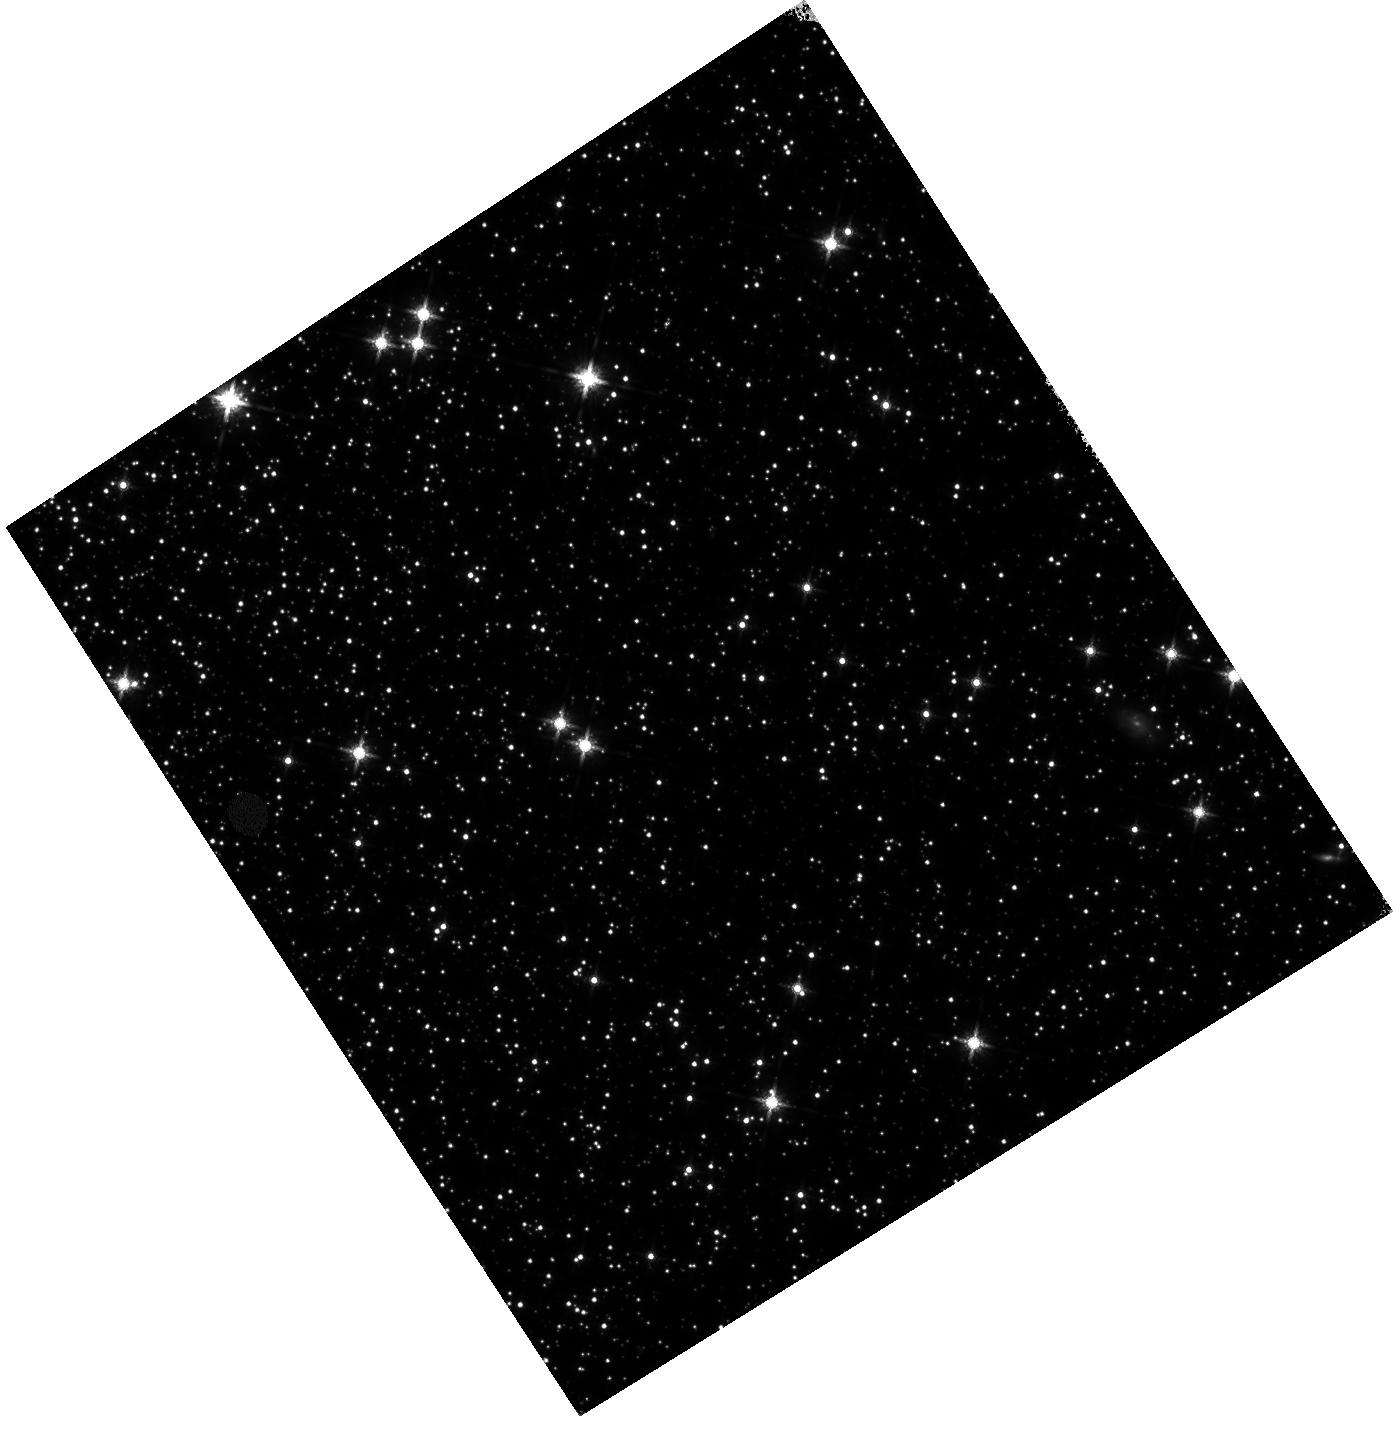
Target: 47TUC. Instrument: WFC3/IR. Filter: F160W. Exposure: 9 min. Observation ID: hst_13563_02_wfc3_ir_f160w_icfh02

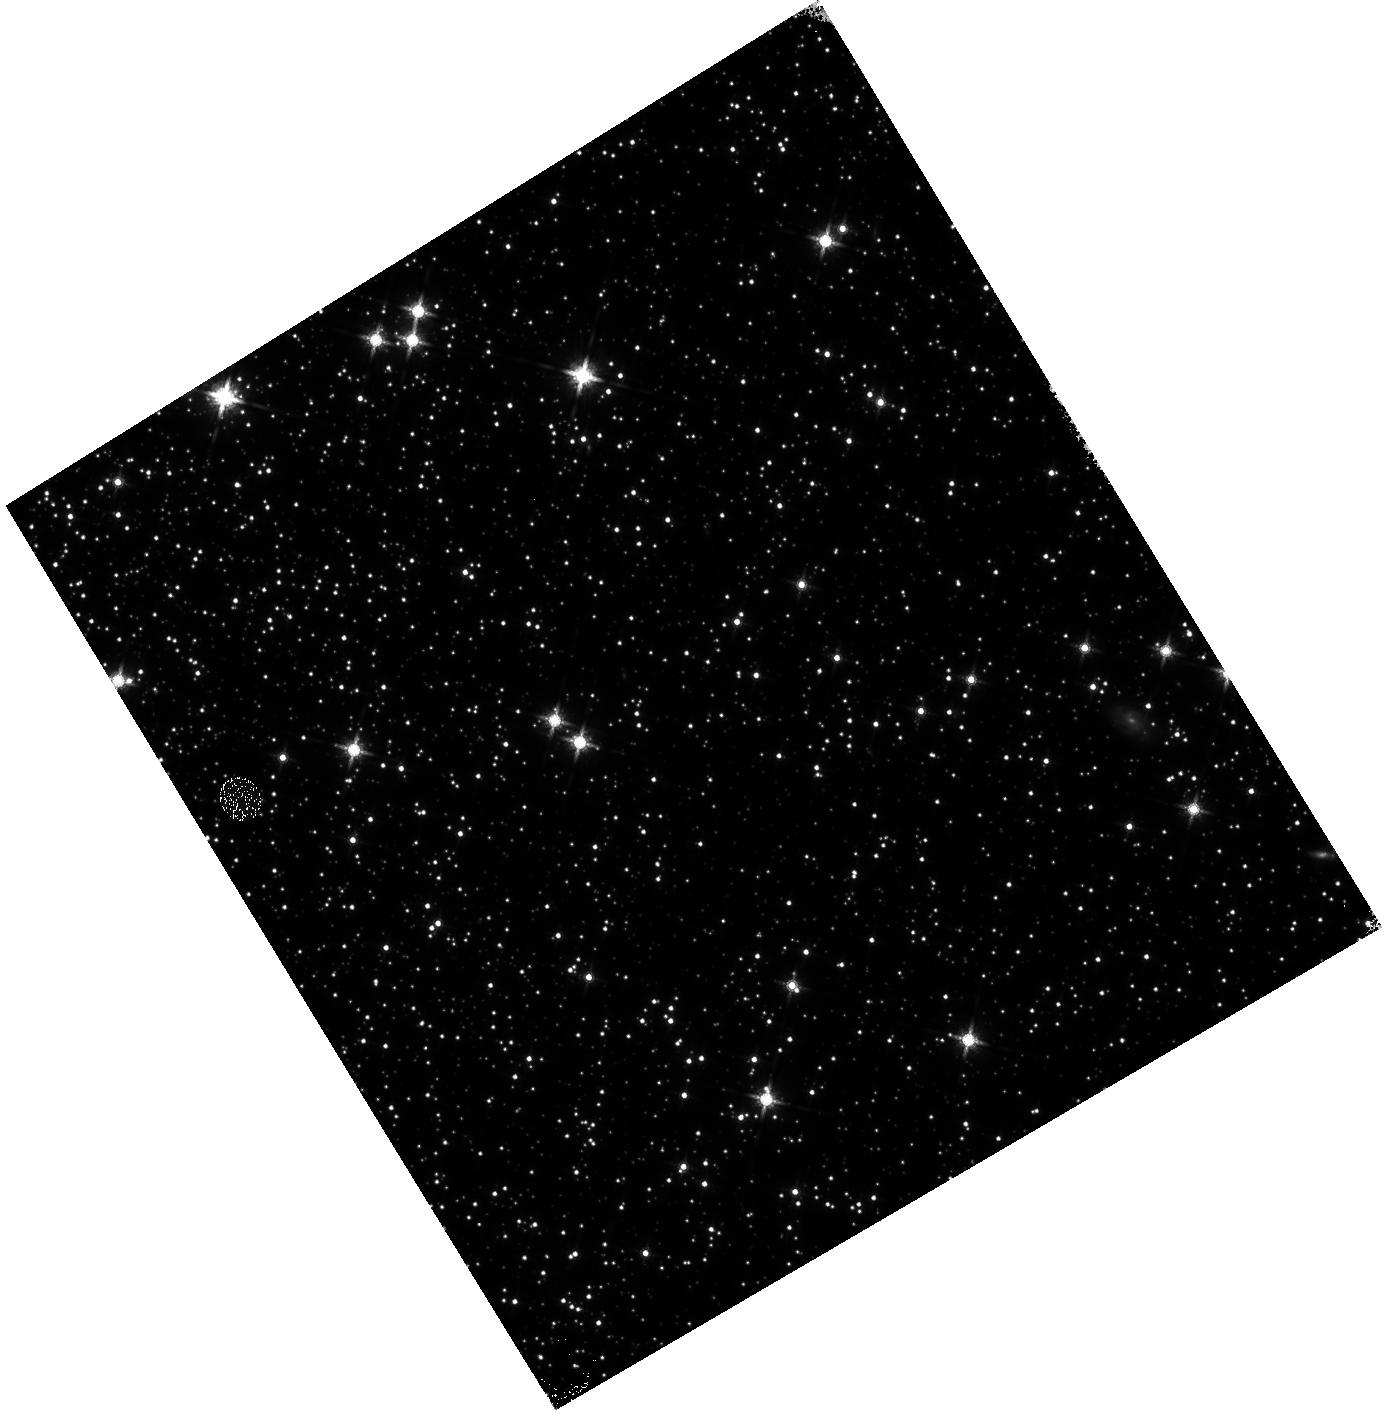
Target: 47TUC. Instrument: WFC3/IR. Filter: F160W. Exposure: 9 min. Observation ID: hst_13563_01_wfc3_ir_f160w_icfh01

IR linearity monitor (PI: Hilbert, Bryan)

These observations will be used to monitor the signal non-linearity of the IR channel, as well as to update the IR channel non-linearity calibration reference file. The non-linearity behavior of each pixel in the detector will be investigated through the use of full frame and subarray flat fields, while the photometric behavior of point sources will be studied using observations of 47 Tuc. This is a continuation of the Cycle 20 non-linearity monitor, program 13079.